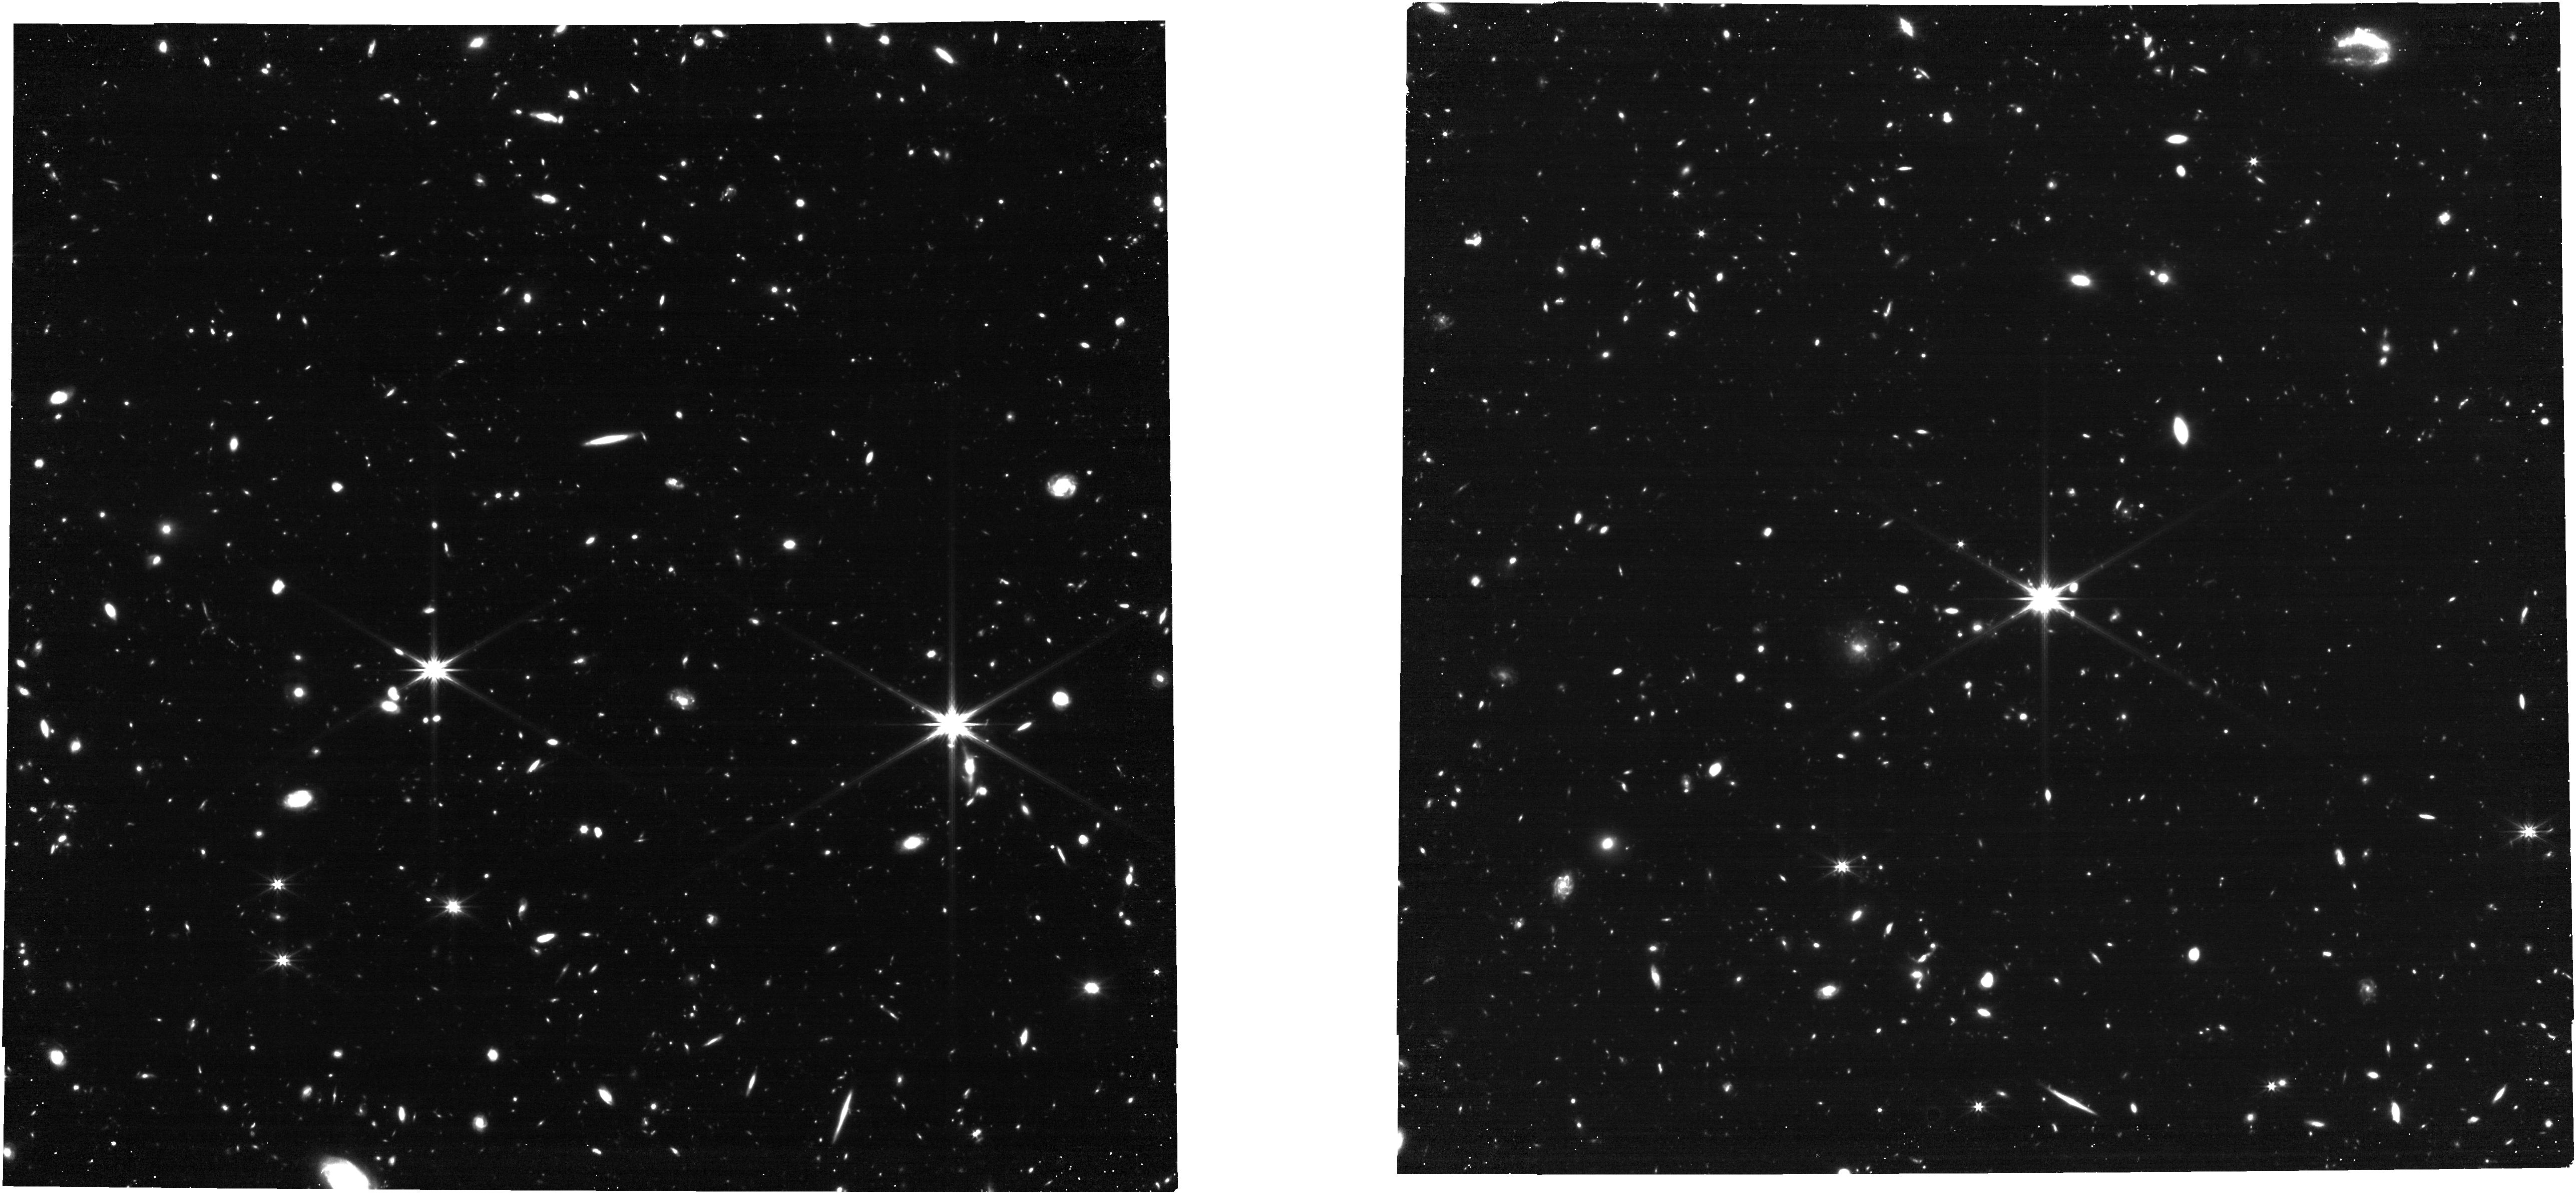
Target: QSOMQN01
Instrument: NIRCAM
Filter: F322W2
Exposure: 27 min
Observation ID: jw01835-o003_t003_nircam_clear-f322w2

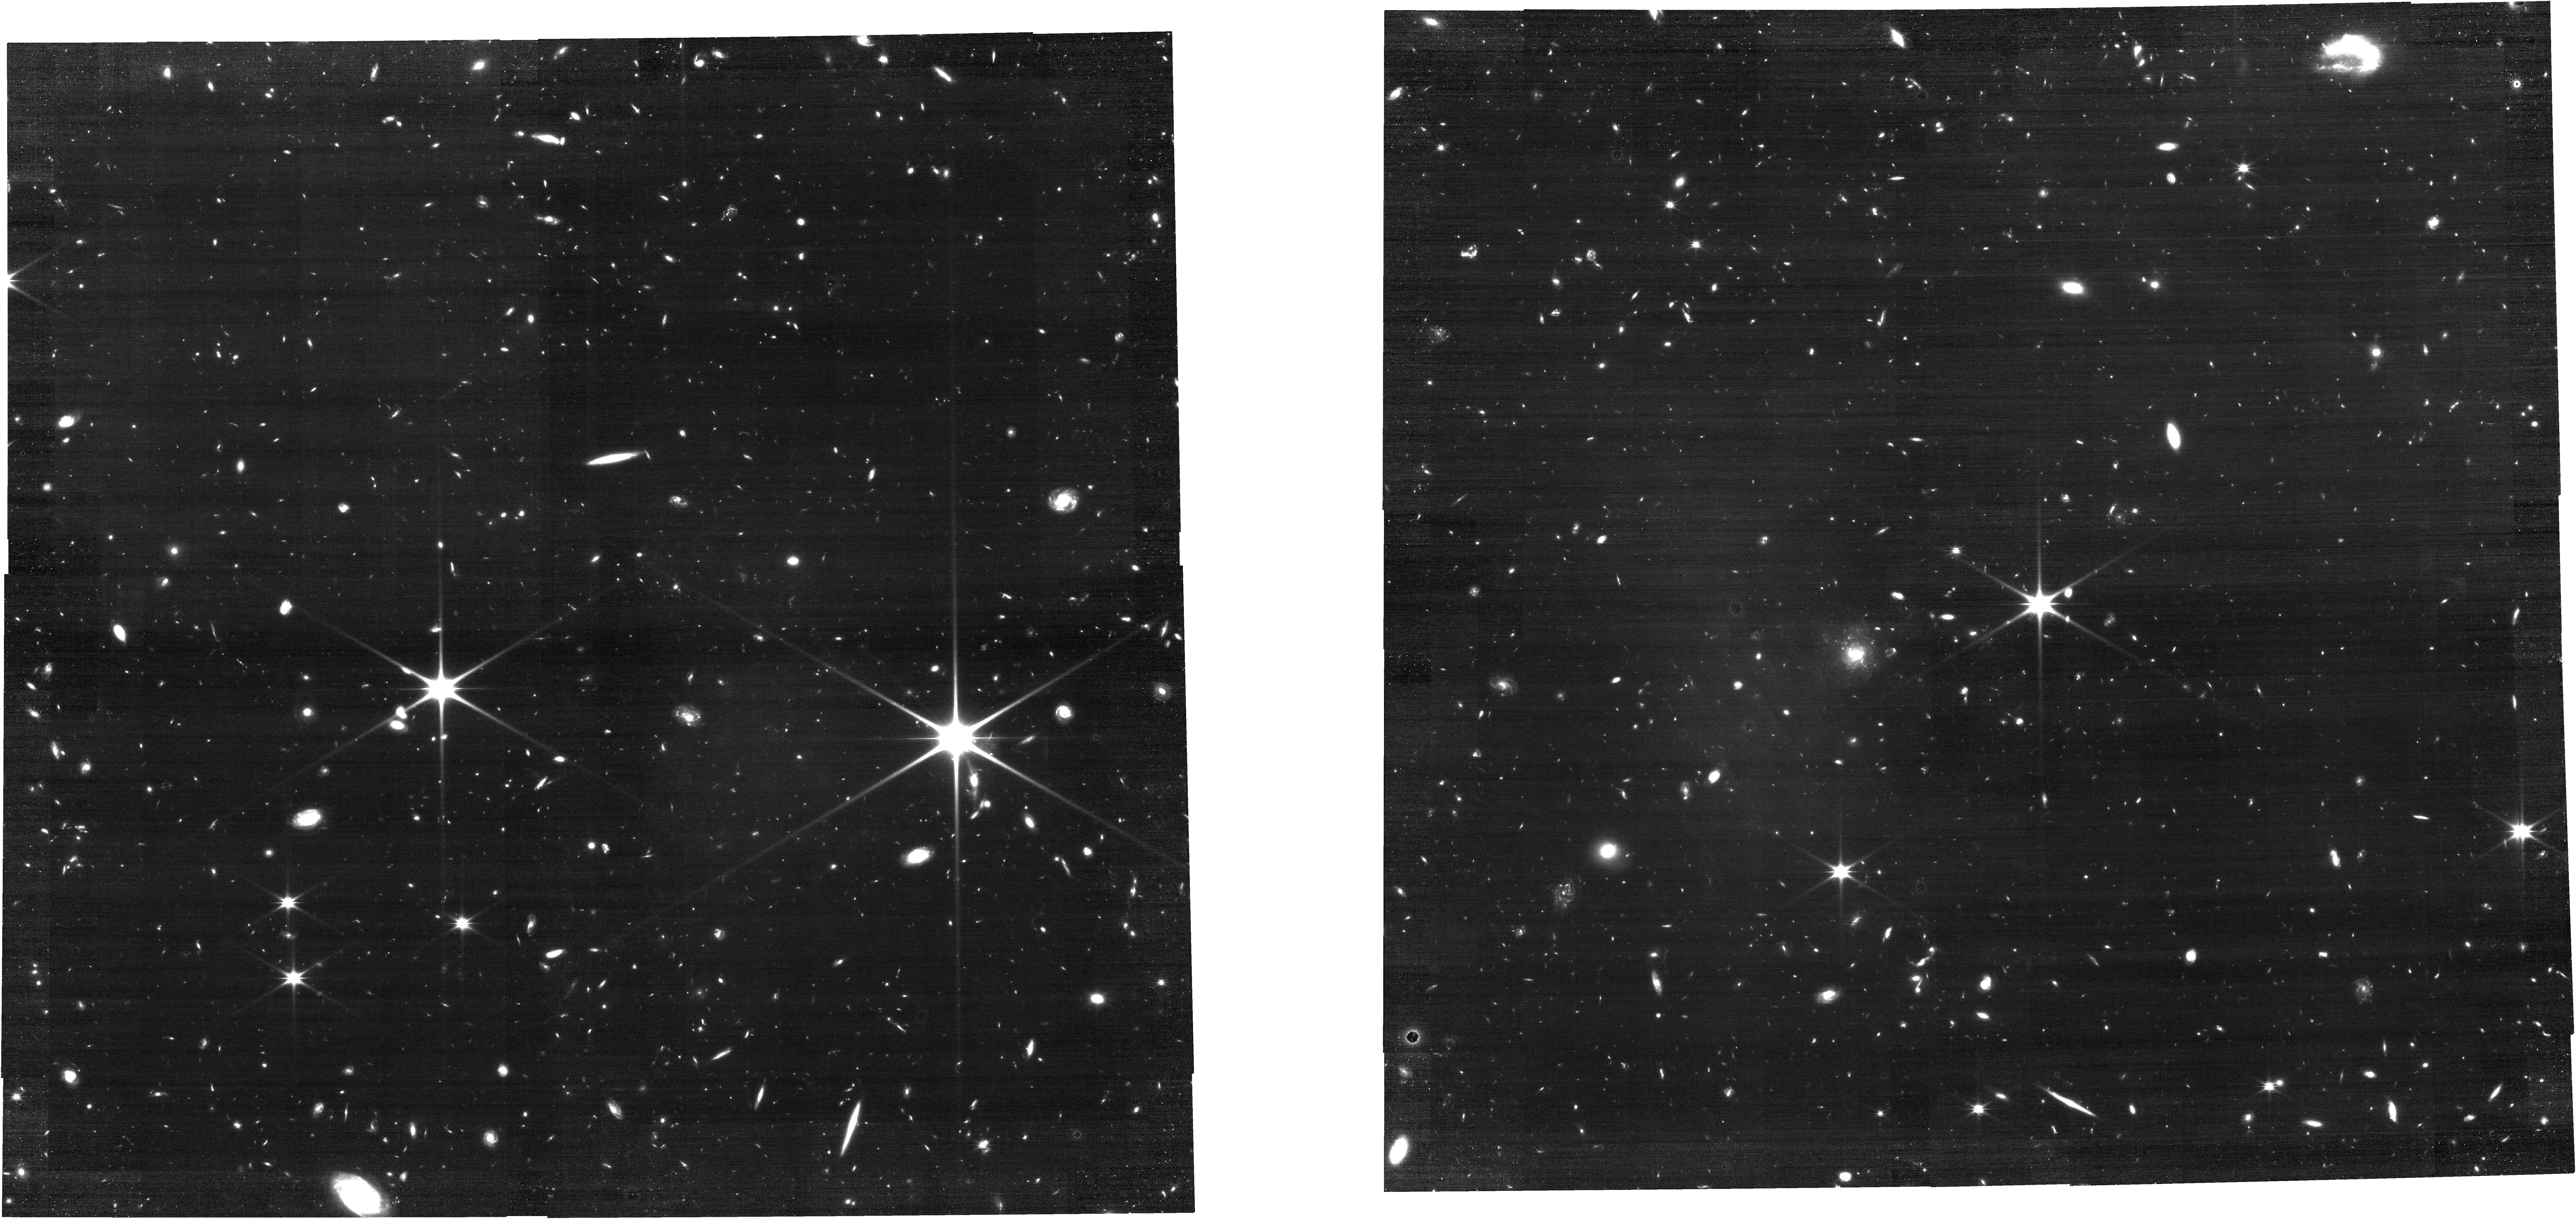
Target: QSOMQN01
Instrument: NIRCAM
Filter: F150W2
Exposure: 27 min
Observation ID: jw01835-o003_t003_nircam_clear-f150w2

Unraveling the knots of gaseous Cosmic Web filaments at z~3 through H-alpha emission observations (PI: Cantalupo, Sebastiano)

Our cosmological model predicts that most of the matter in the universe is distributed in a network of filaments - the Cosmic Web - in which galaxies form and evolve. Because most of this material is very diffuse, its direct imaging has for long remained elusive, leaving many questions still open, e.g.: what are the morphological and kinematical properties of the Cosmic Web on both small (kpc) and large (Mpc) scales? How do galaxies get their gas from the Cosmic Web? Here, we tackle these questions with an innovative method to detect in emission the gaseous Cosmic Web using bright quasars as “cosmic flashlights”. In particular, we propose to observe in H-alpha emission two fields at z~3 which contain the largest Cosmic Web filaments – over 4 cMpc in length - discovered so far in deep MUSE Ly-alpha emission searches around bright quasars. Because Ly-alpha is affected by radiative transfer which change both its spatial and spectral distribution, non-resonant H-alpha observations are fundamental in order to directly constrain both the filament densities and kinematics. The filament projected angular sizes are perfectly suited for NIRSpec-MOS which can trace the filaments over their full length capturing, at the same time, several embedded galaxies. Our H-alpha observations will probe structures within the filaments on scales smaller than a few physical kpc directly constraining both their density and kinematics. By relating these quantities to the kinematics and distance from associated galaxies, our result will be fundamental to informing a new generation of theoretical and numerical models in order to reveal the physics of intergalactic gas accretion and galactic outflows.